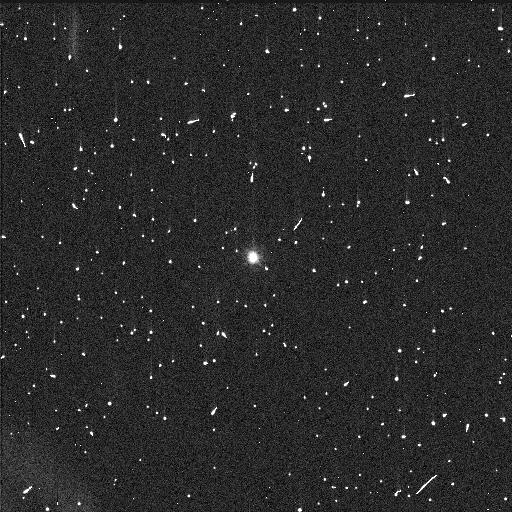
Target: POLYMELE
Instrument: WFC3/UVIS
Filter: F555W
Exposure: 6 min
Observation ID: idjl51t5q

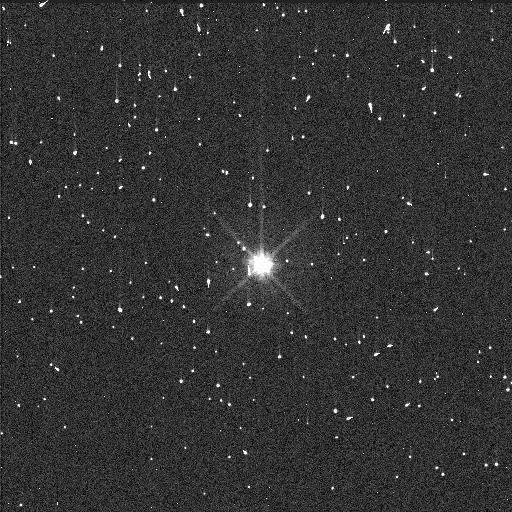
Target: EURYBATES
Instrument: WFC3/UVIS
Filter: F555W
Exposure: 6 min
Observation ID: idjl22zxq

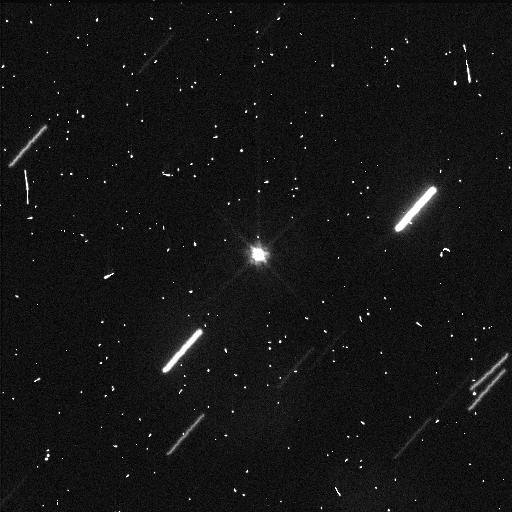
Target: ORUS
Instrument: WFC3/UVIS
Filter: F555W
Exposure: 6 min
Observation ID: idjl32o2q

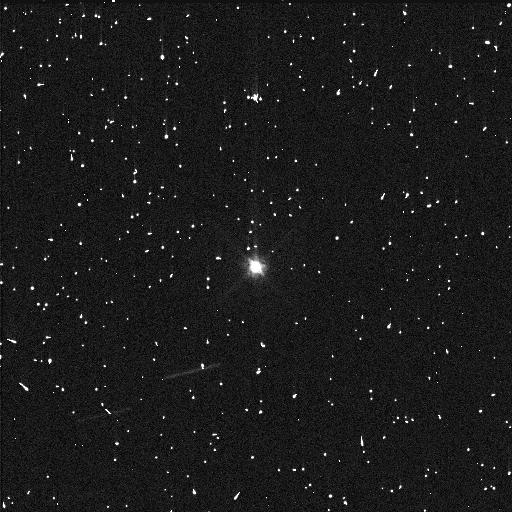
Target: LEUCUS
Instrument: WFC3/UVIS
Filter: F555W
Exposure: 6 min
Observation ID: idjl41suq

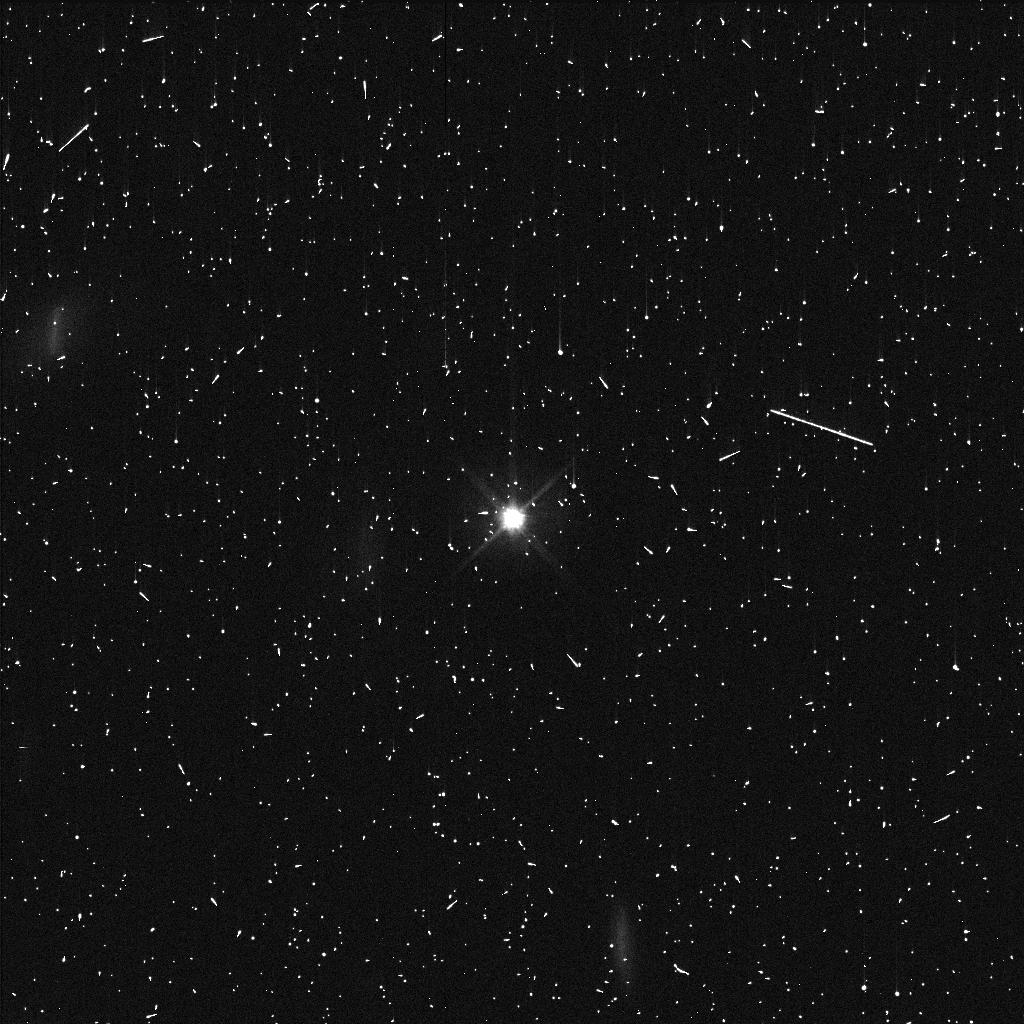
Target: PATROCLUS
Instrument: WFC3/UVIS
Filter: F555W
Exposure: 5 min
Observation ID: idjl11m7q

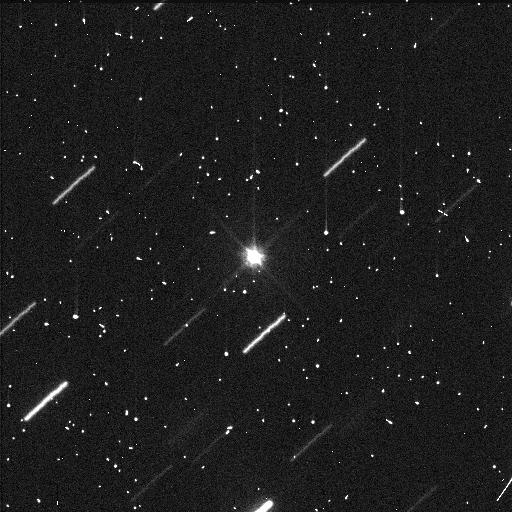
Target: ORUS
Instrument: WFC3/UVIS
Filter: F555W
Exposure: 6 min
Observation ID: idjl31ikq

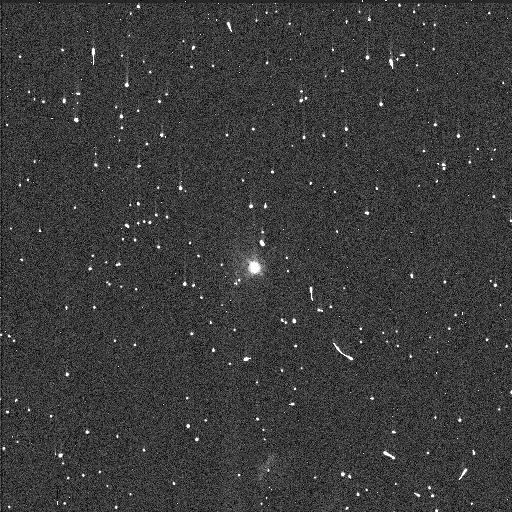
Target: POLYMELE
Instrument: WFC3/UVIS
Filter: F555W
Exposure: 6 min
Observation ID: idjl52ekq

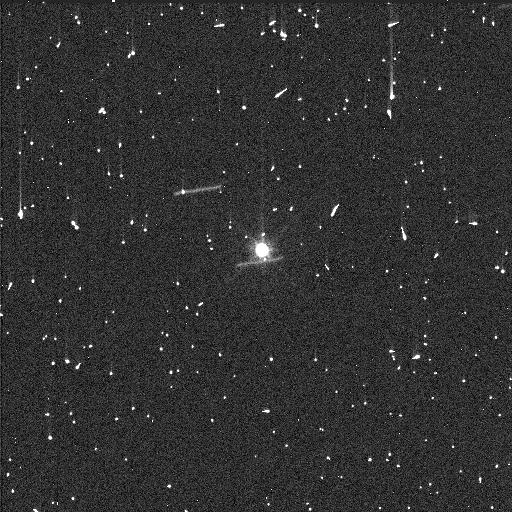
Target: LEUCUS
Instrument: WFC3/UVIS
Filter: F555W
Exposure: 6 min
Observation ID: idjl42lvq

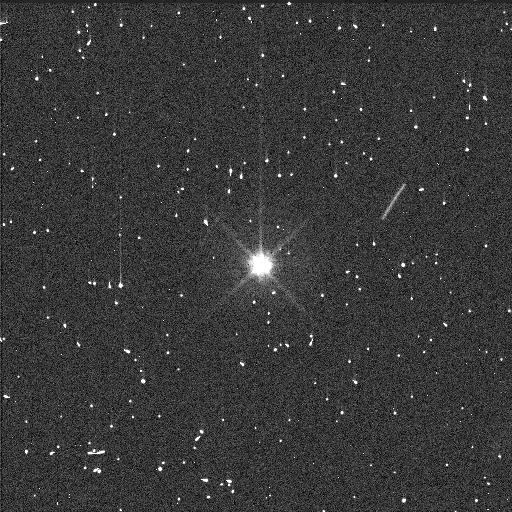
Target: EURYBATES
Instrument: WFC3/UVIS
Filter: F555W
Exposure: 6 min
Observation ID: idjl21p2q

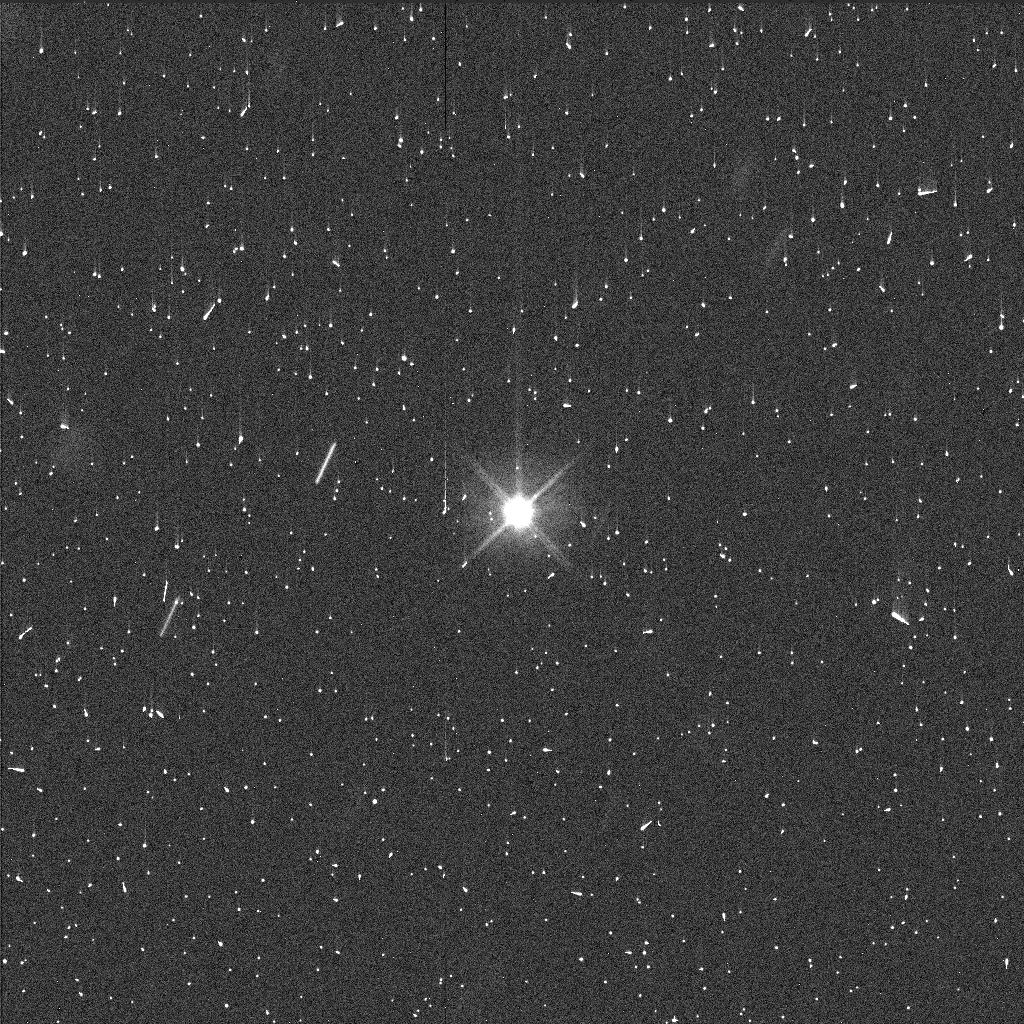
Target: PATROCLUS
Instrument: WFC3/UVIS
Filter: F555W
Exposure: 5 min
Observation ID: idjl12y4q

Deep Search for Satellites Around the Lucy Mission Targets (PI: Noll, Keith S.)

By performing the first deep search for Trojan satellites with HST we will obtain unique constraints on satellite-forming processes in this population. We have selected the targets from NASA's Lucy mission because they represent a taxonomically and physically diverse set of targets that allow intercomparisons from a small survey. Also, by searching now to identify any orbiting material around the Lucy targets, it will be possible impact hardware decisions and plan for maximum scientific return from the mission. This search also is a necessary step to assure mission safety as the Lucy spacecraft will fly within 1000 km of the targets, well within the region where stable orbits can exist.